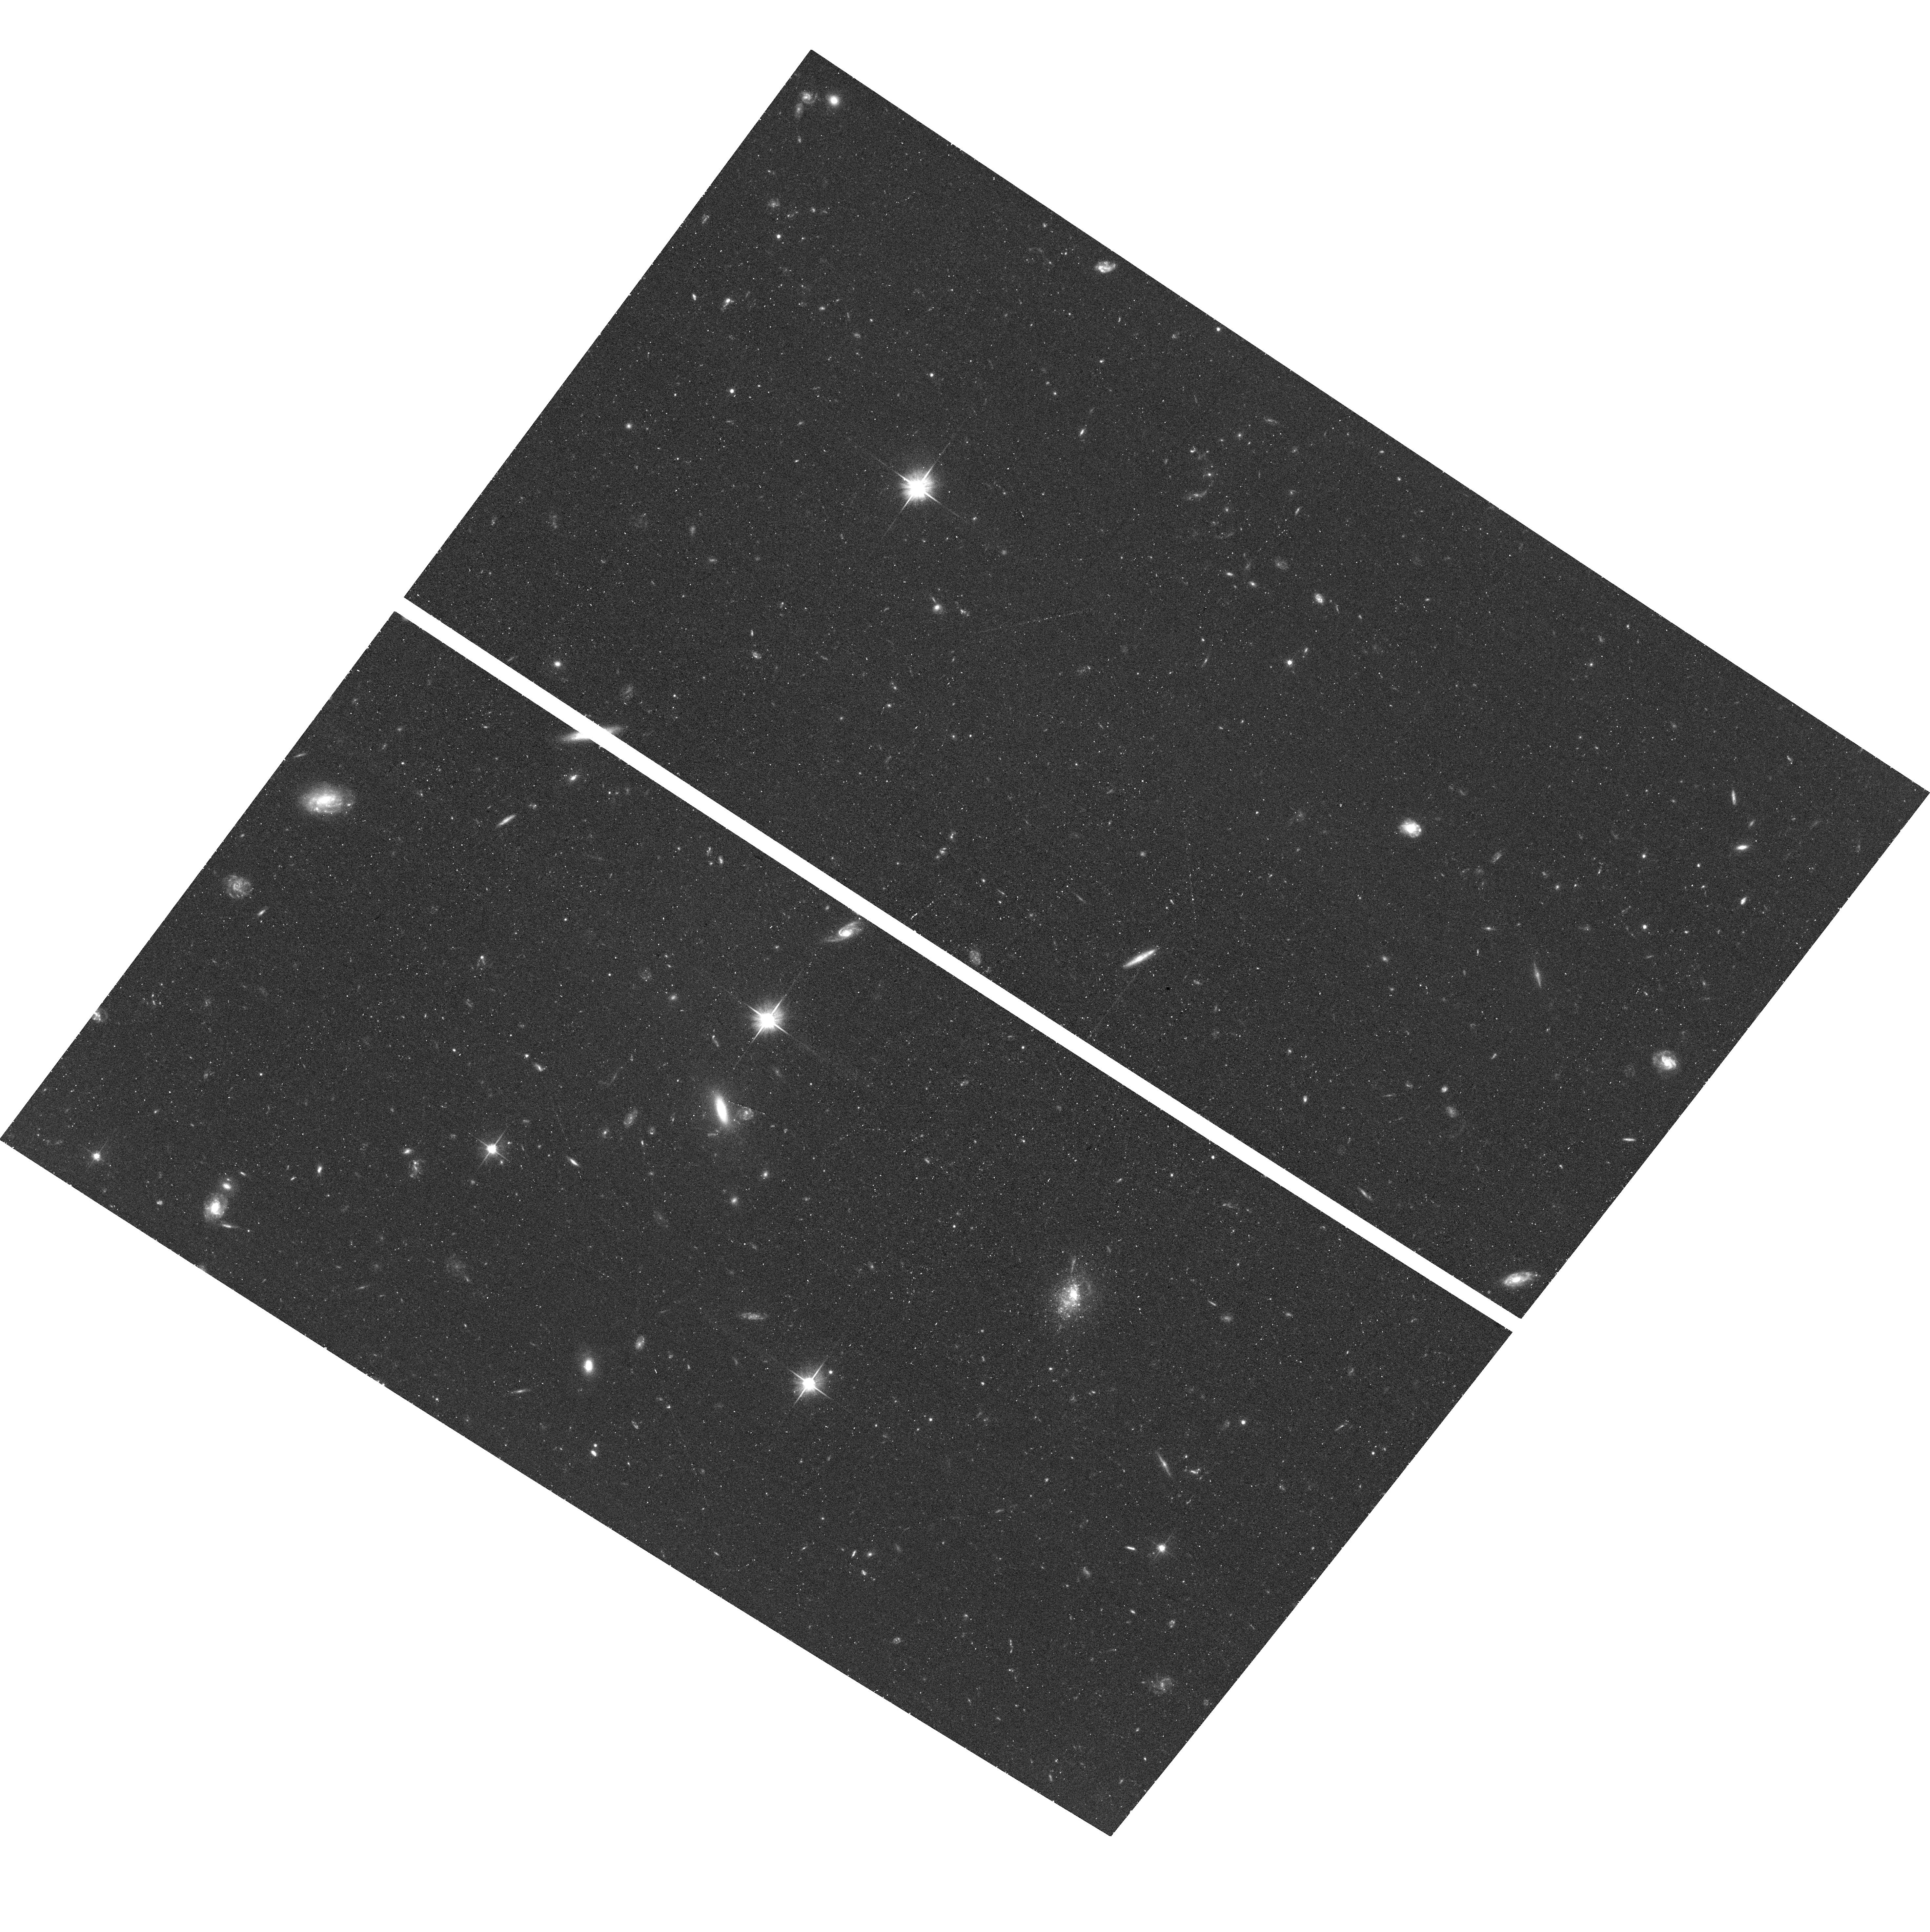
Target: J1005+3722
Instrument: ACS/WFC
Filter: F606W
Exposure: 38 min
Observation ID: hst_16048_01_acs_wfc_f606w_je8401

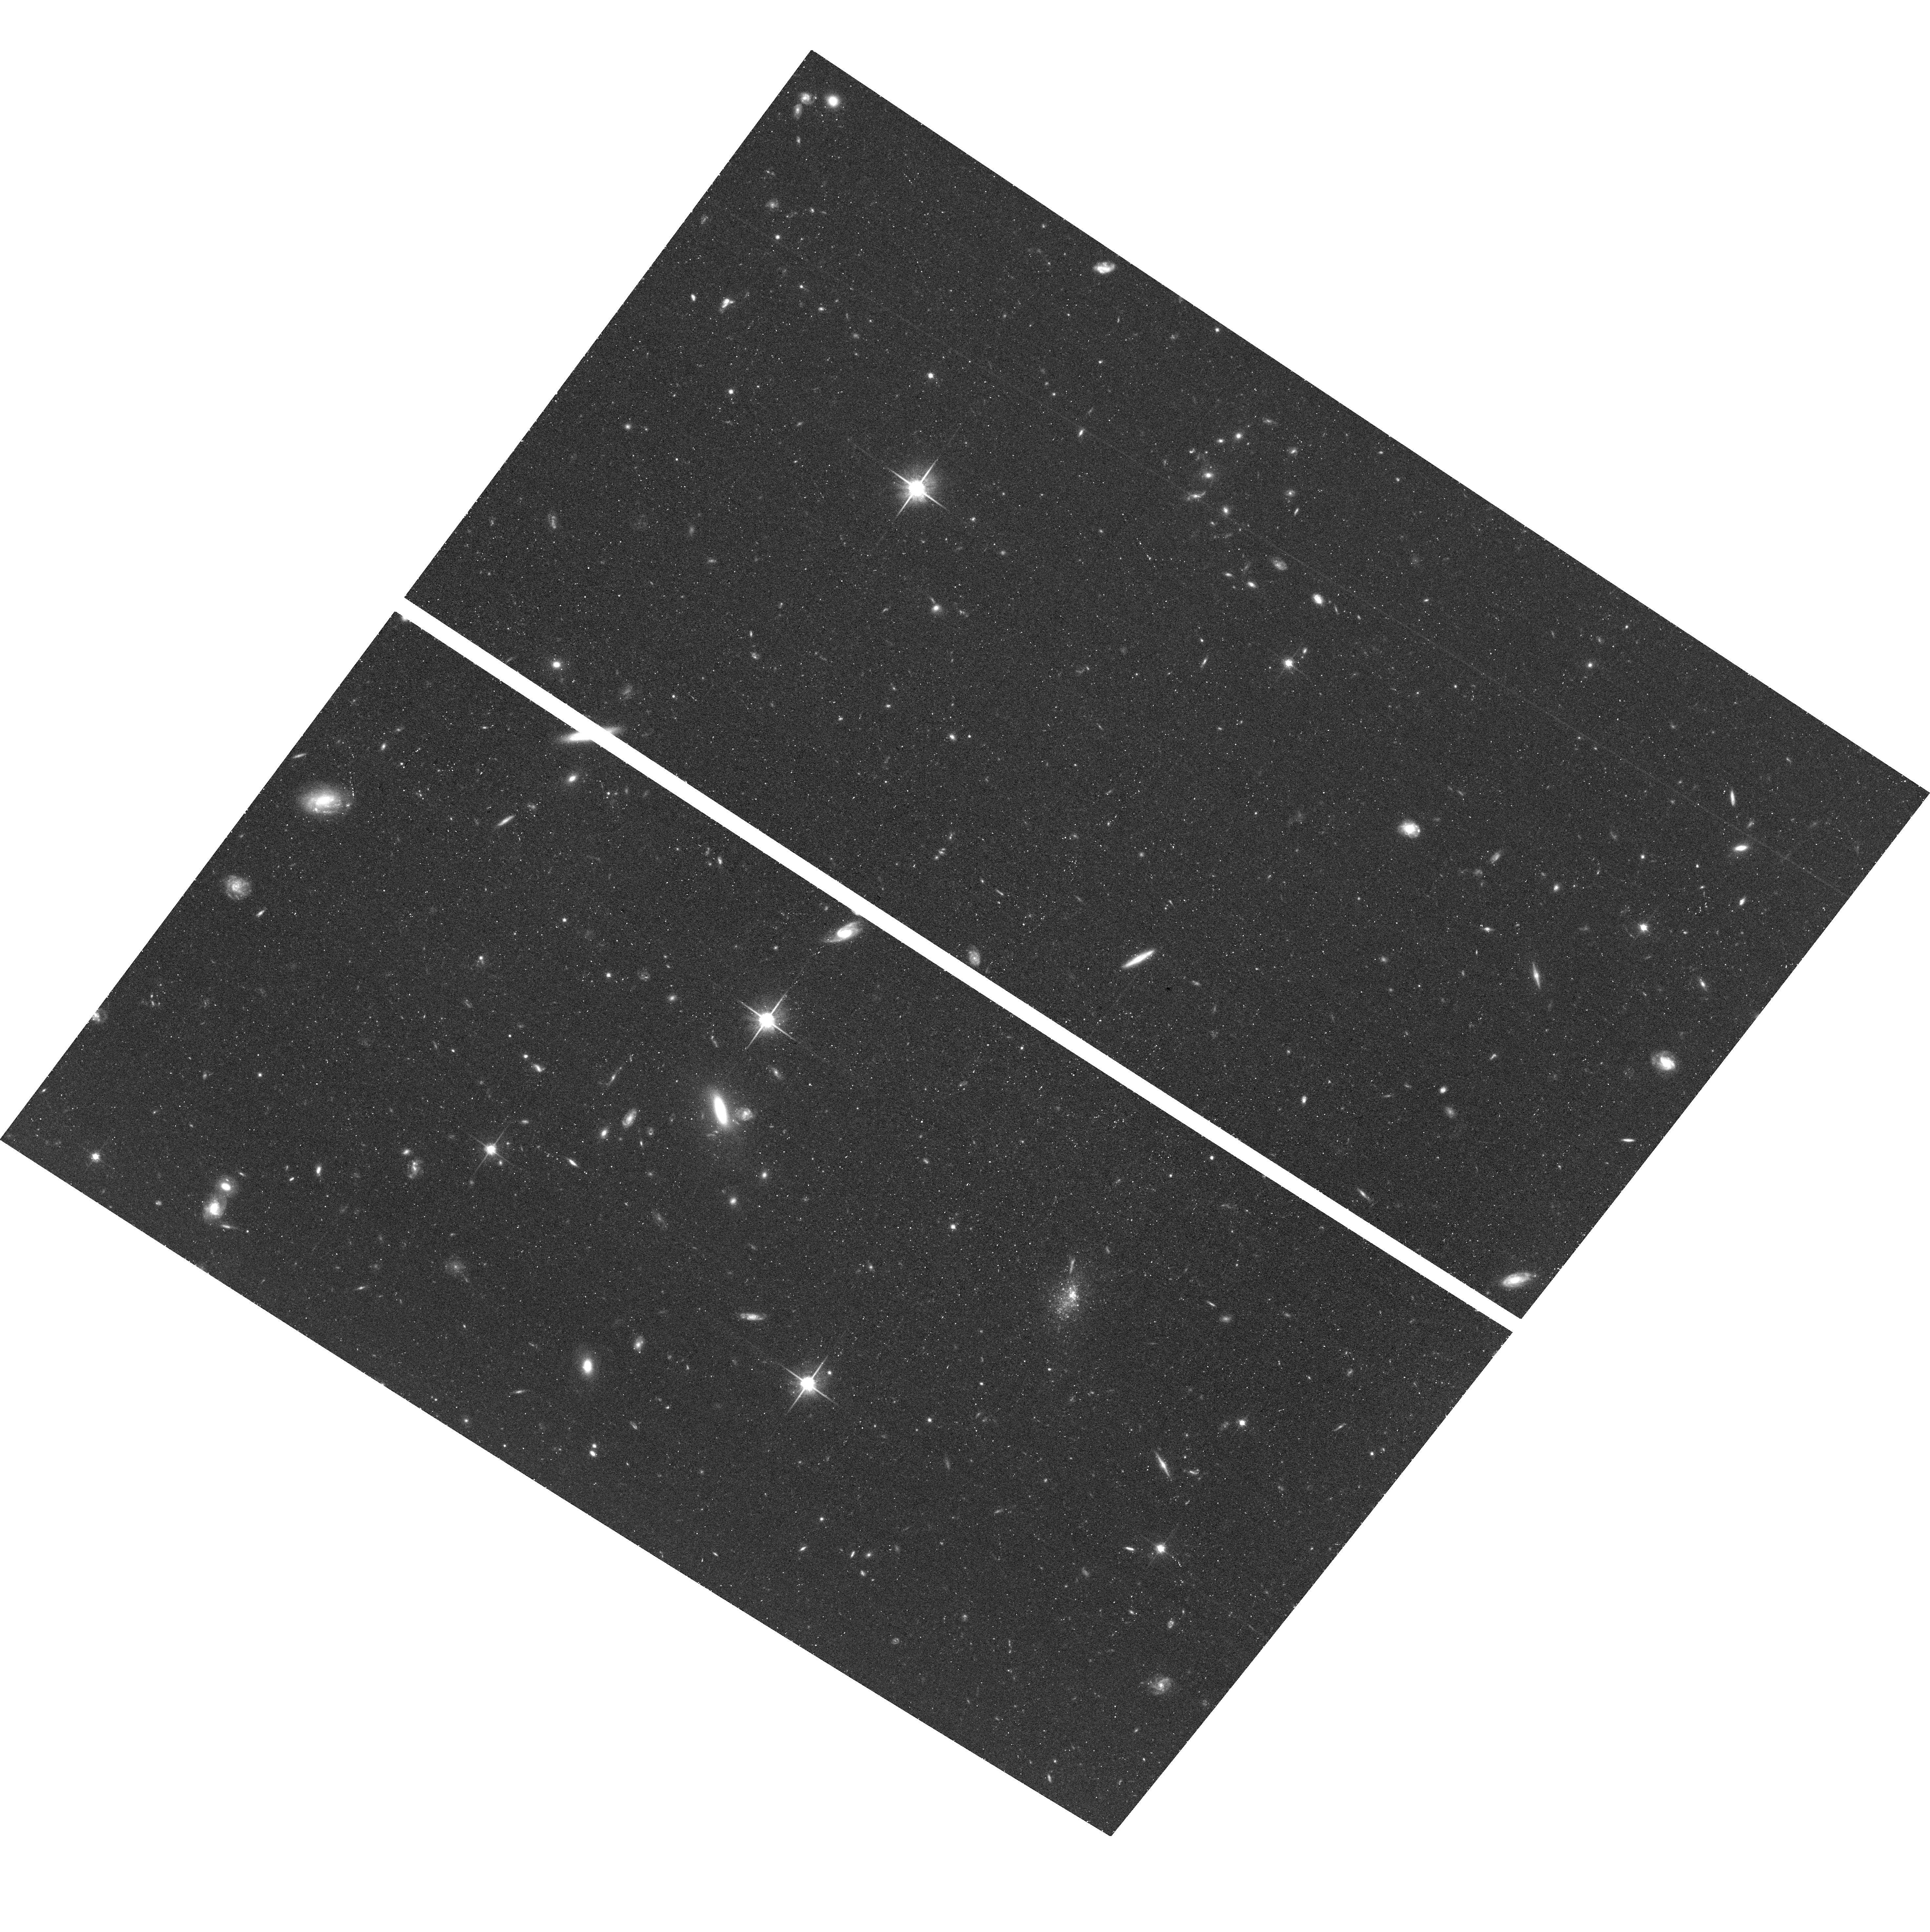
Target: J1005+3722
Instrument: ACS/WFC
Filter: F814W
Exposure: 45 min
Observation ID: hst_16048_02_acs_wfc_f814w_je8402

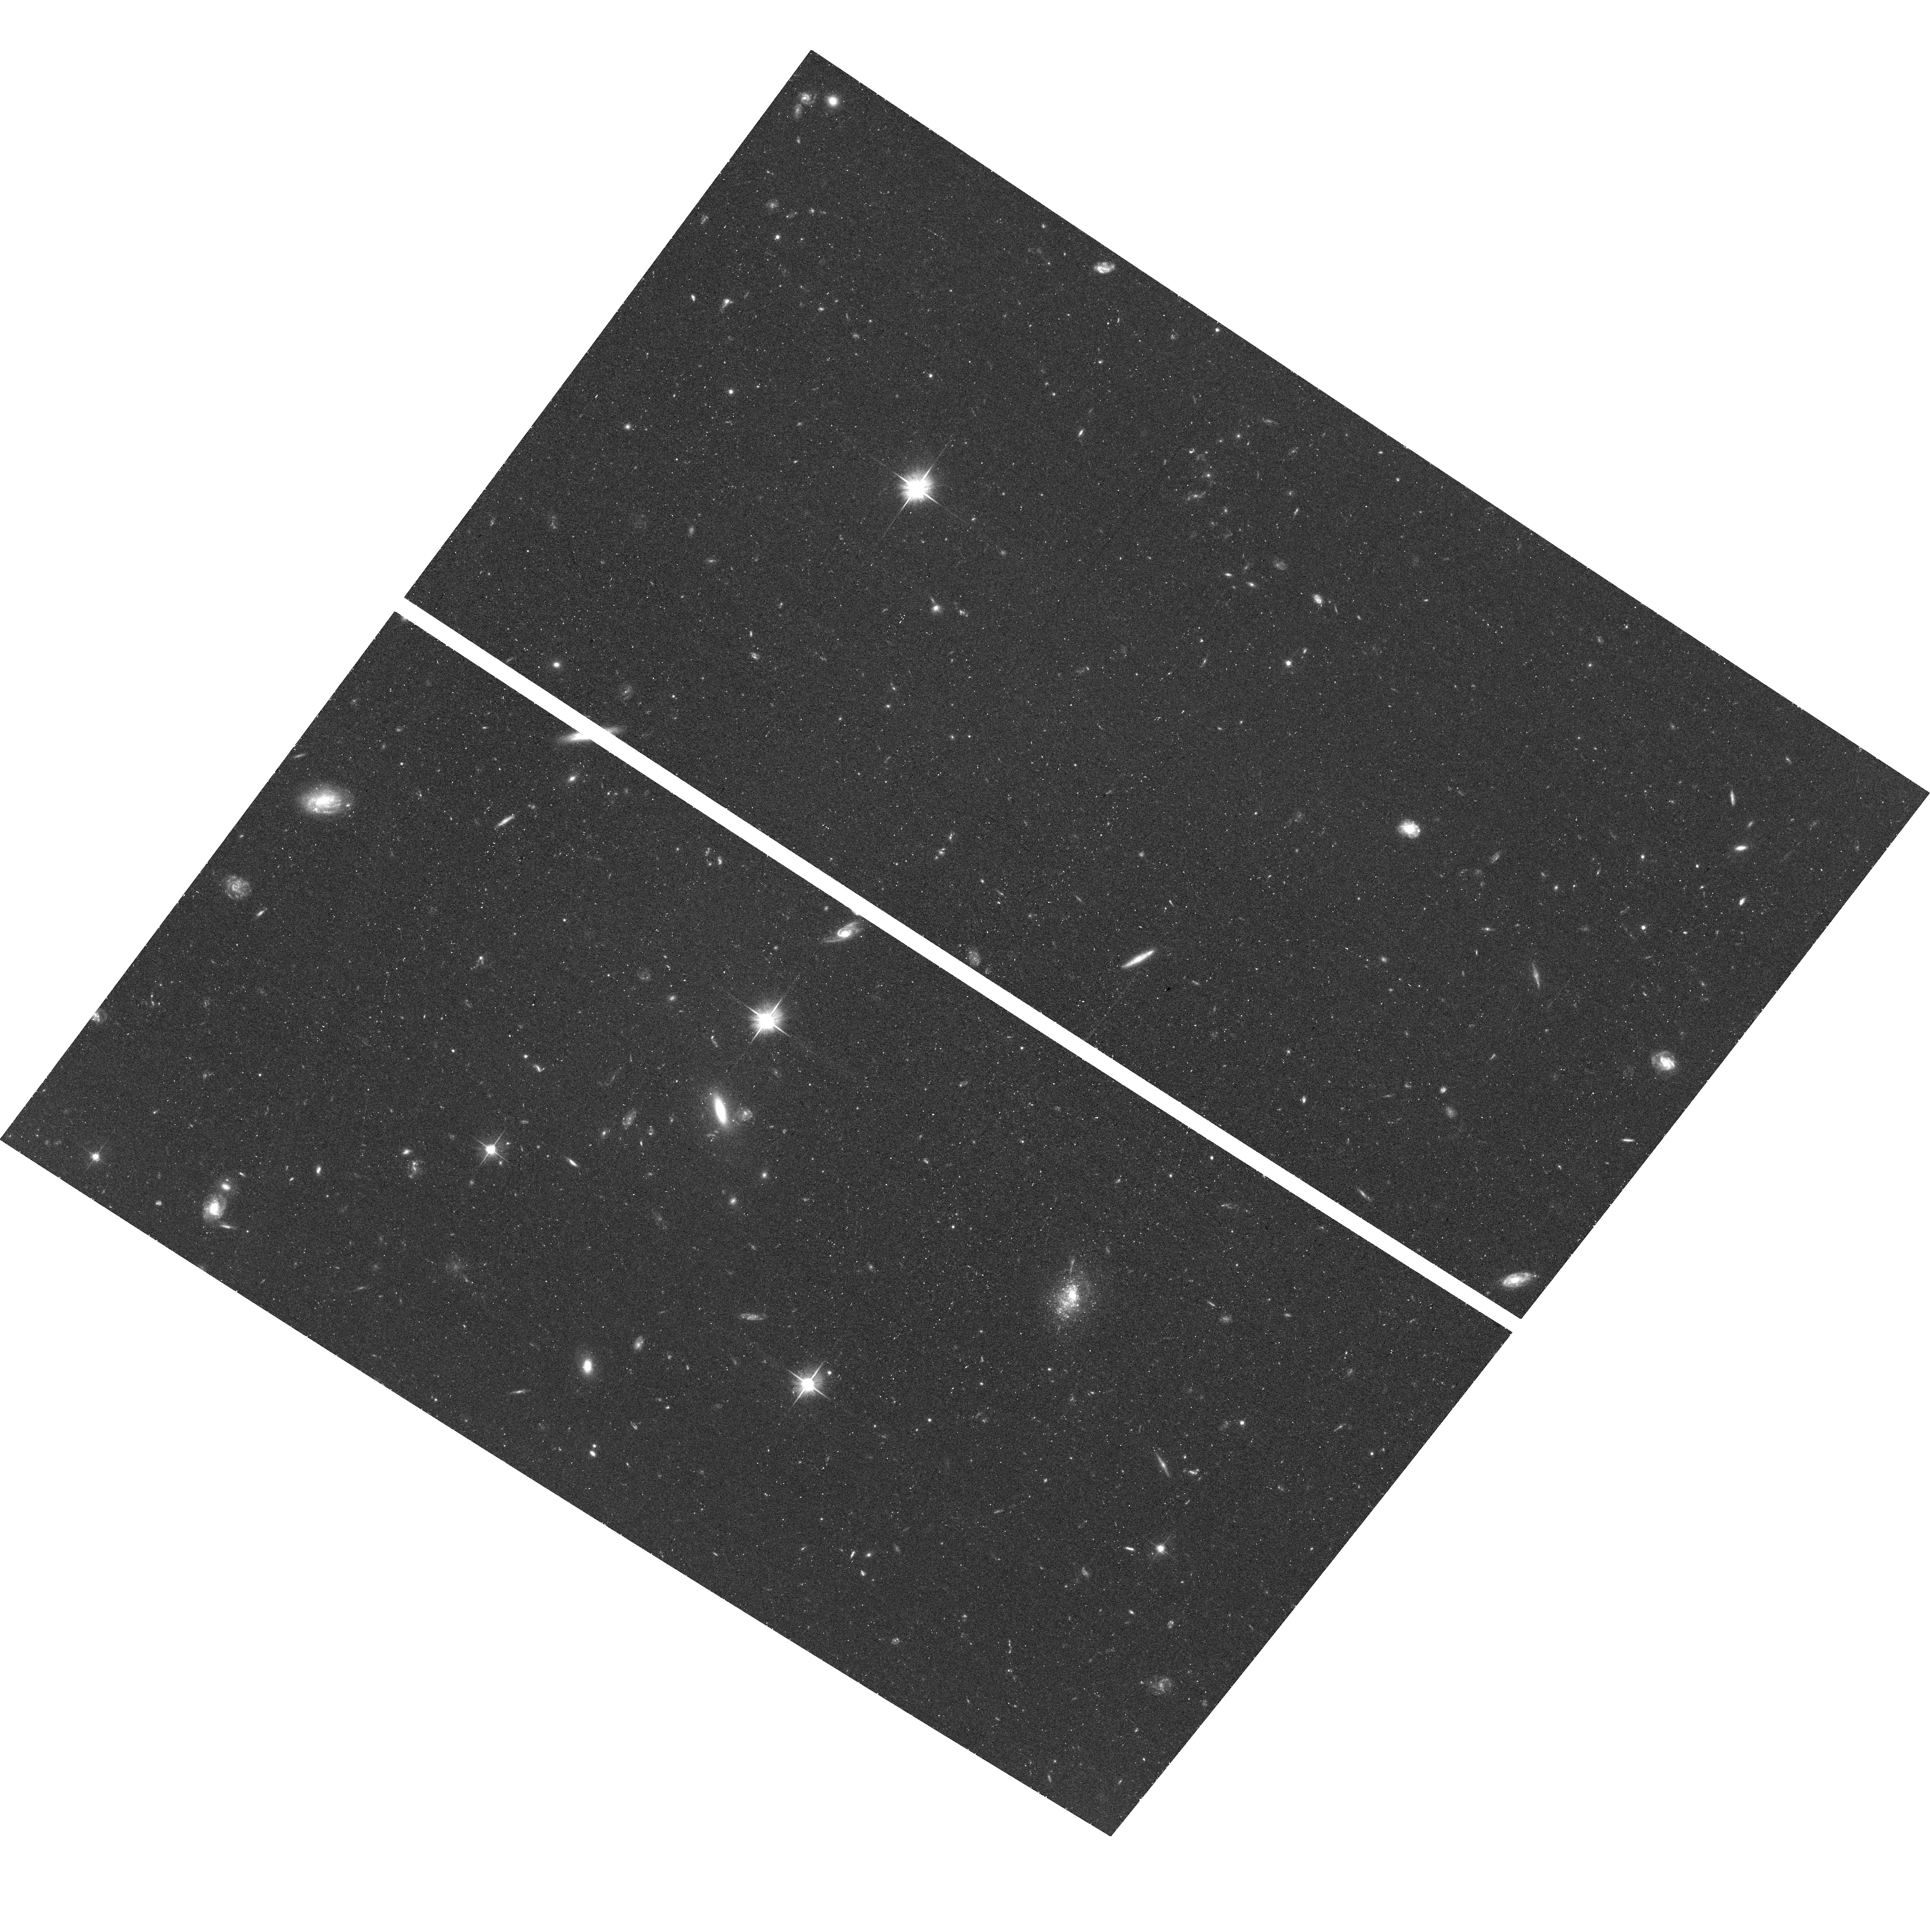
Target: J1005+3722
Instrument: ACS/WFC
Filter: F606W
Exposure: 38 min
Observation ID: hst_16048_02_acs_wfc_f606w_je8402

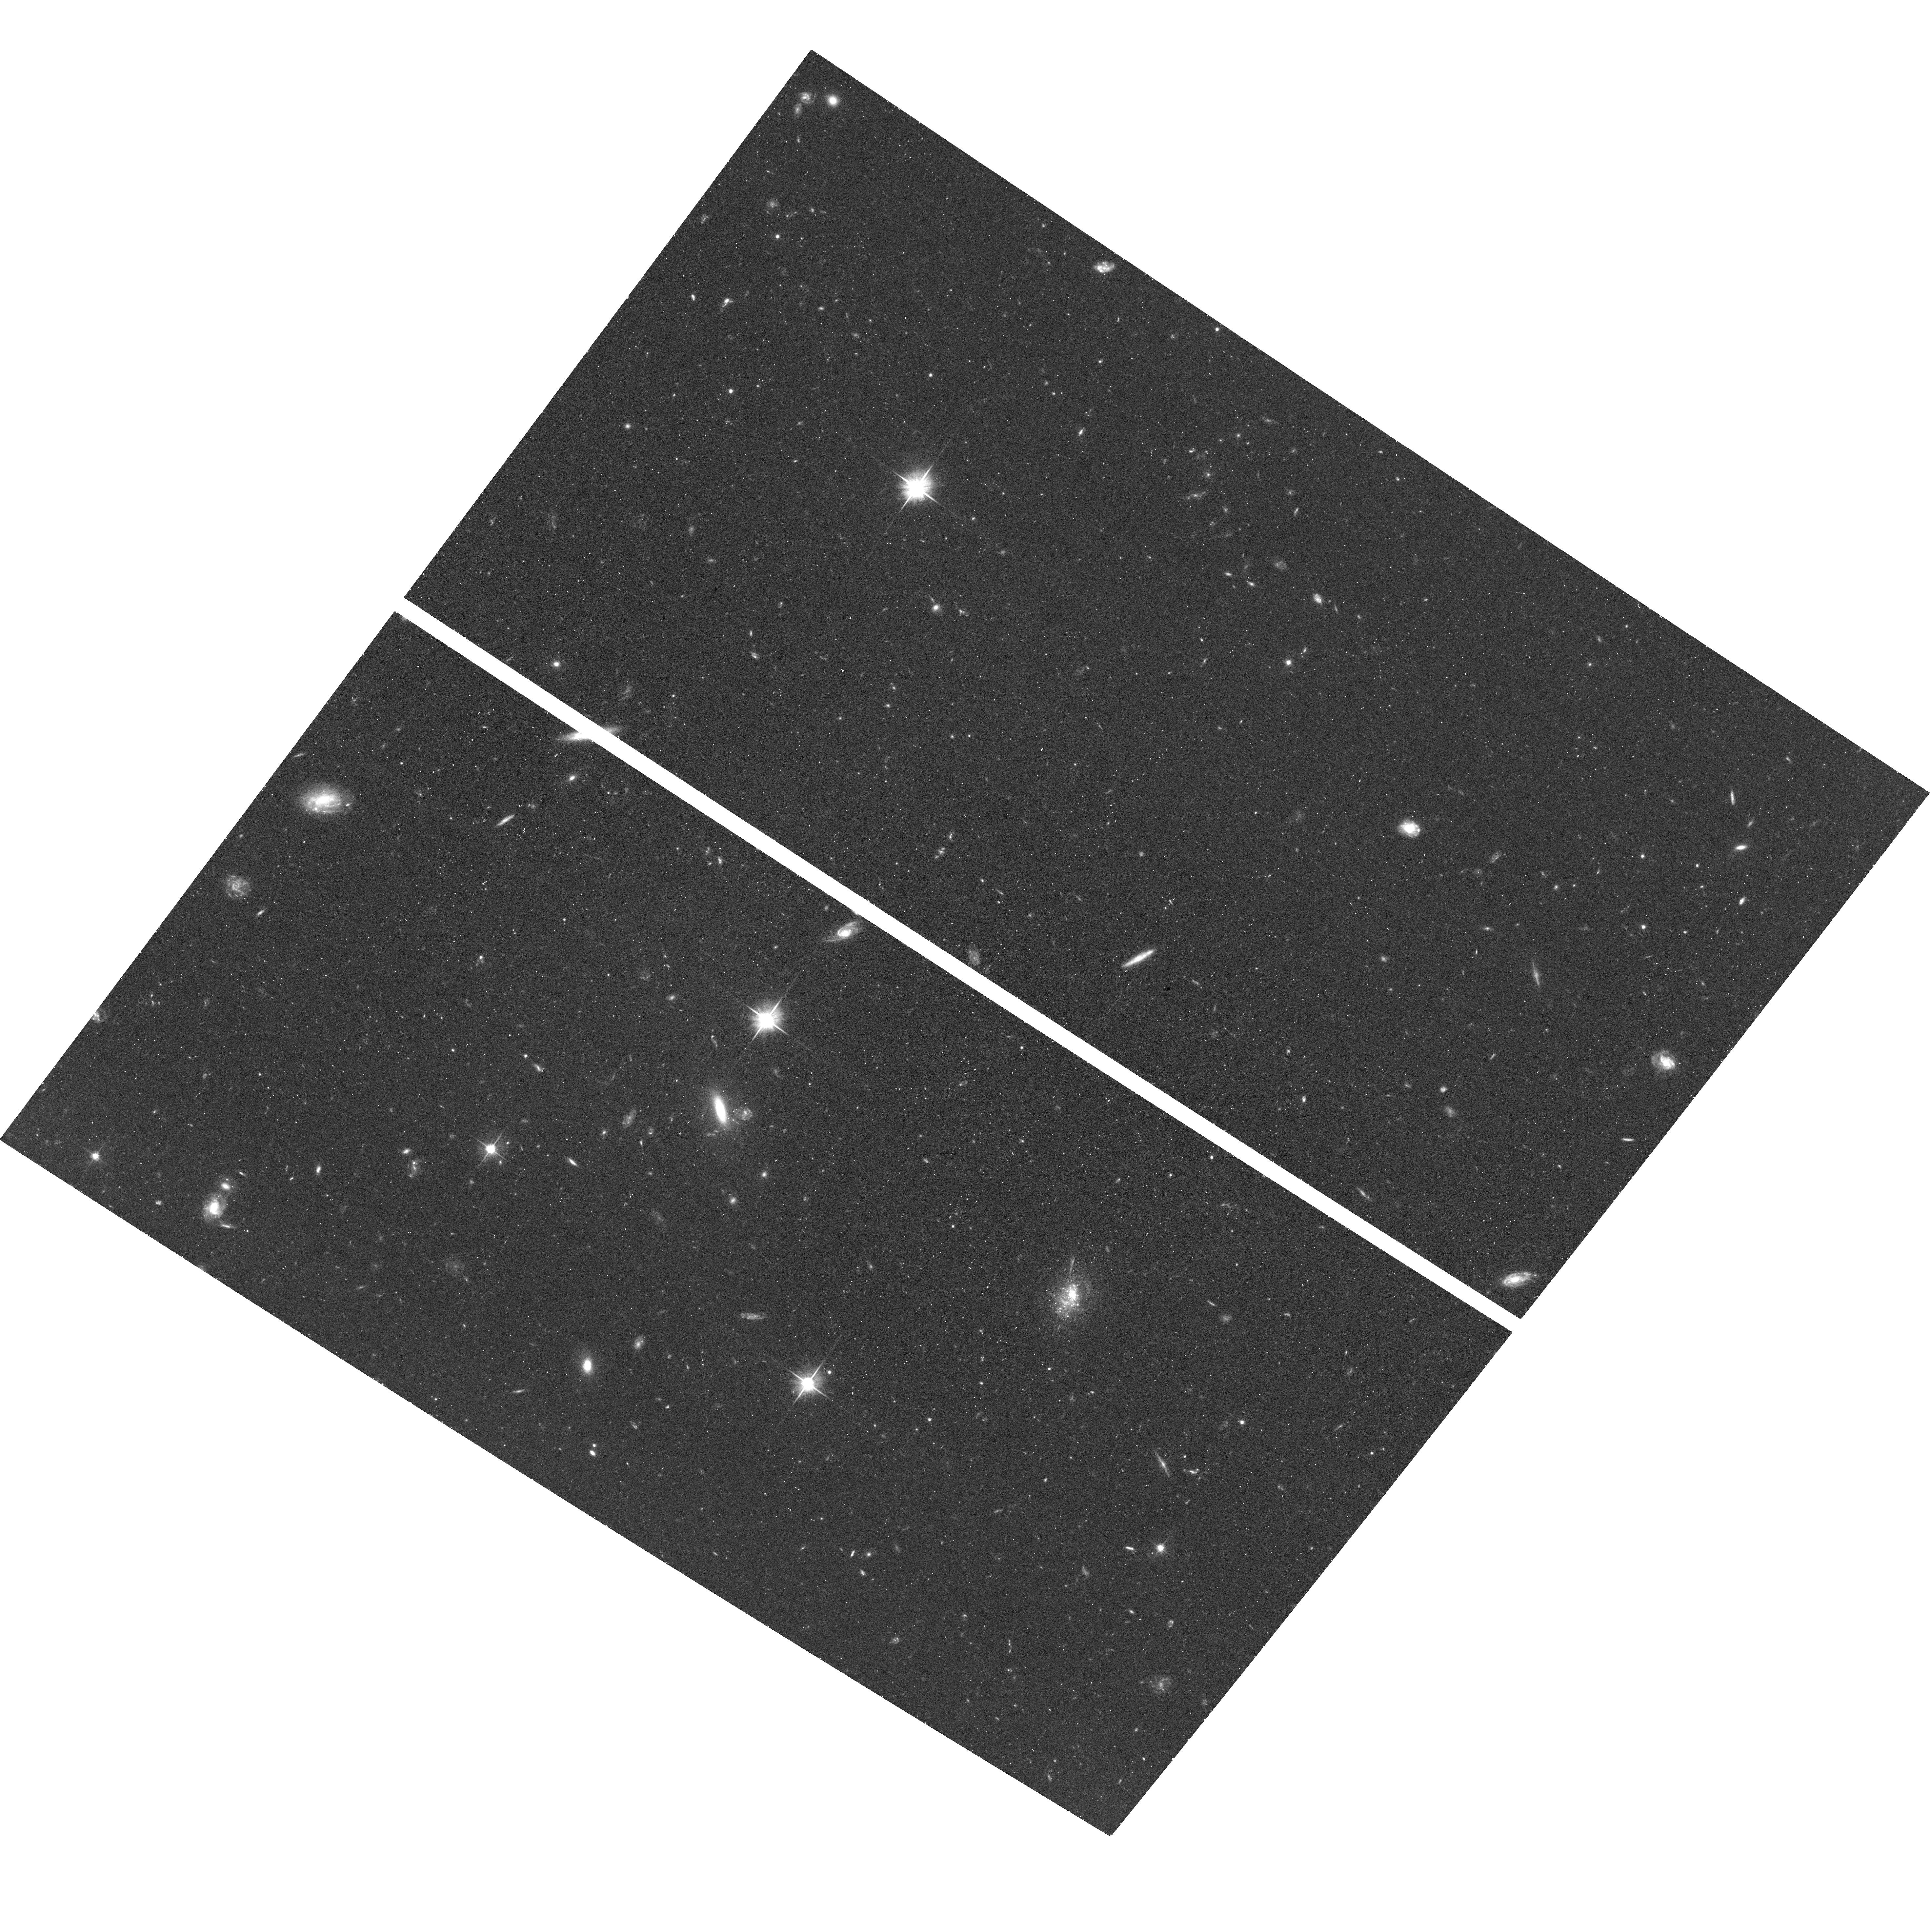
Target: J1005+3722
Instrument: ACS/WFC
Filter: F606W
Exposure: 38 min
Observation ID: hst_16048_03_acs_wfc_f606w_je8403

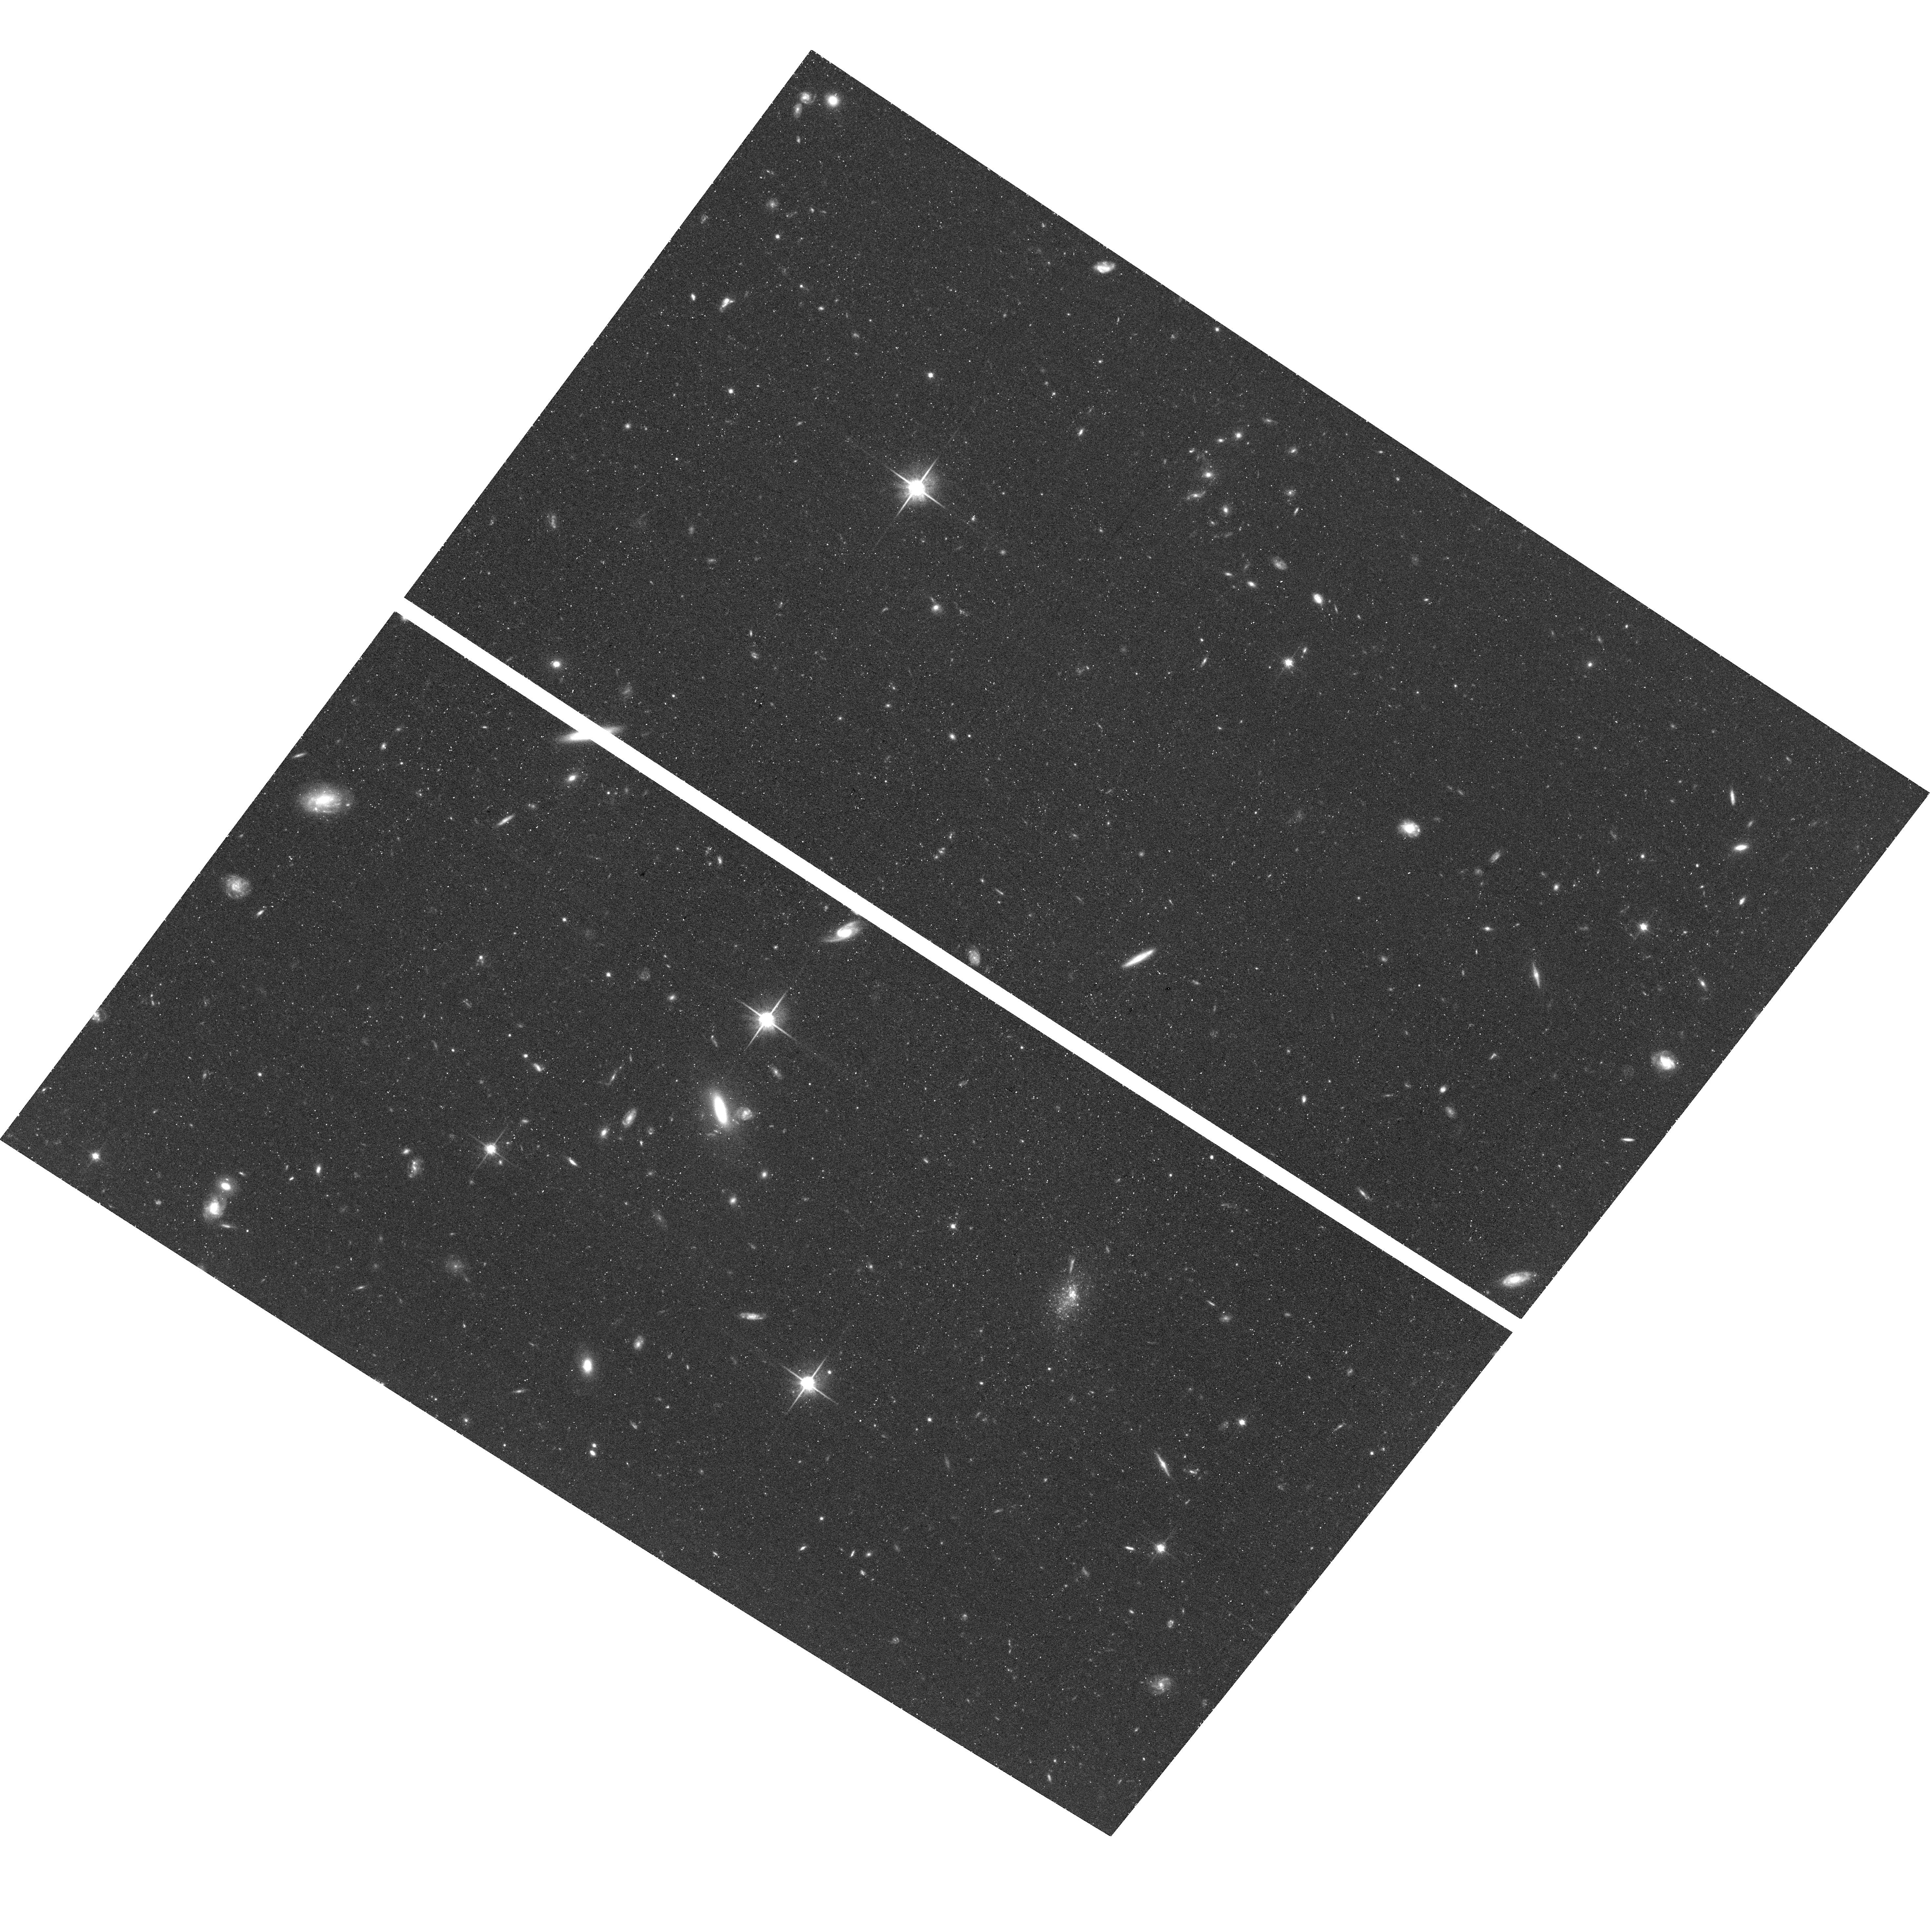
Target: J1005+3722
Instrument: ACS/WFC
Filter: F814W
Exposure: 45 min
Observation ID: hst_16048_03_acs_wfc_f814w_je8403

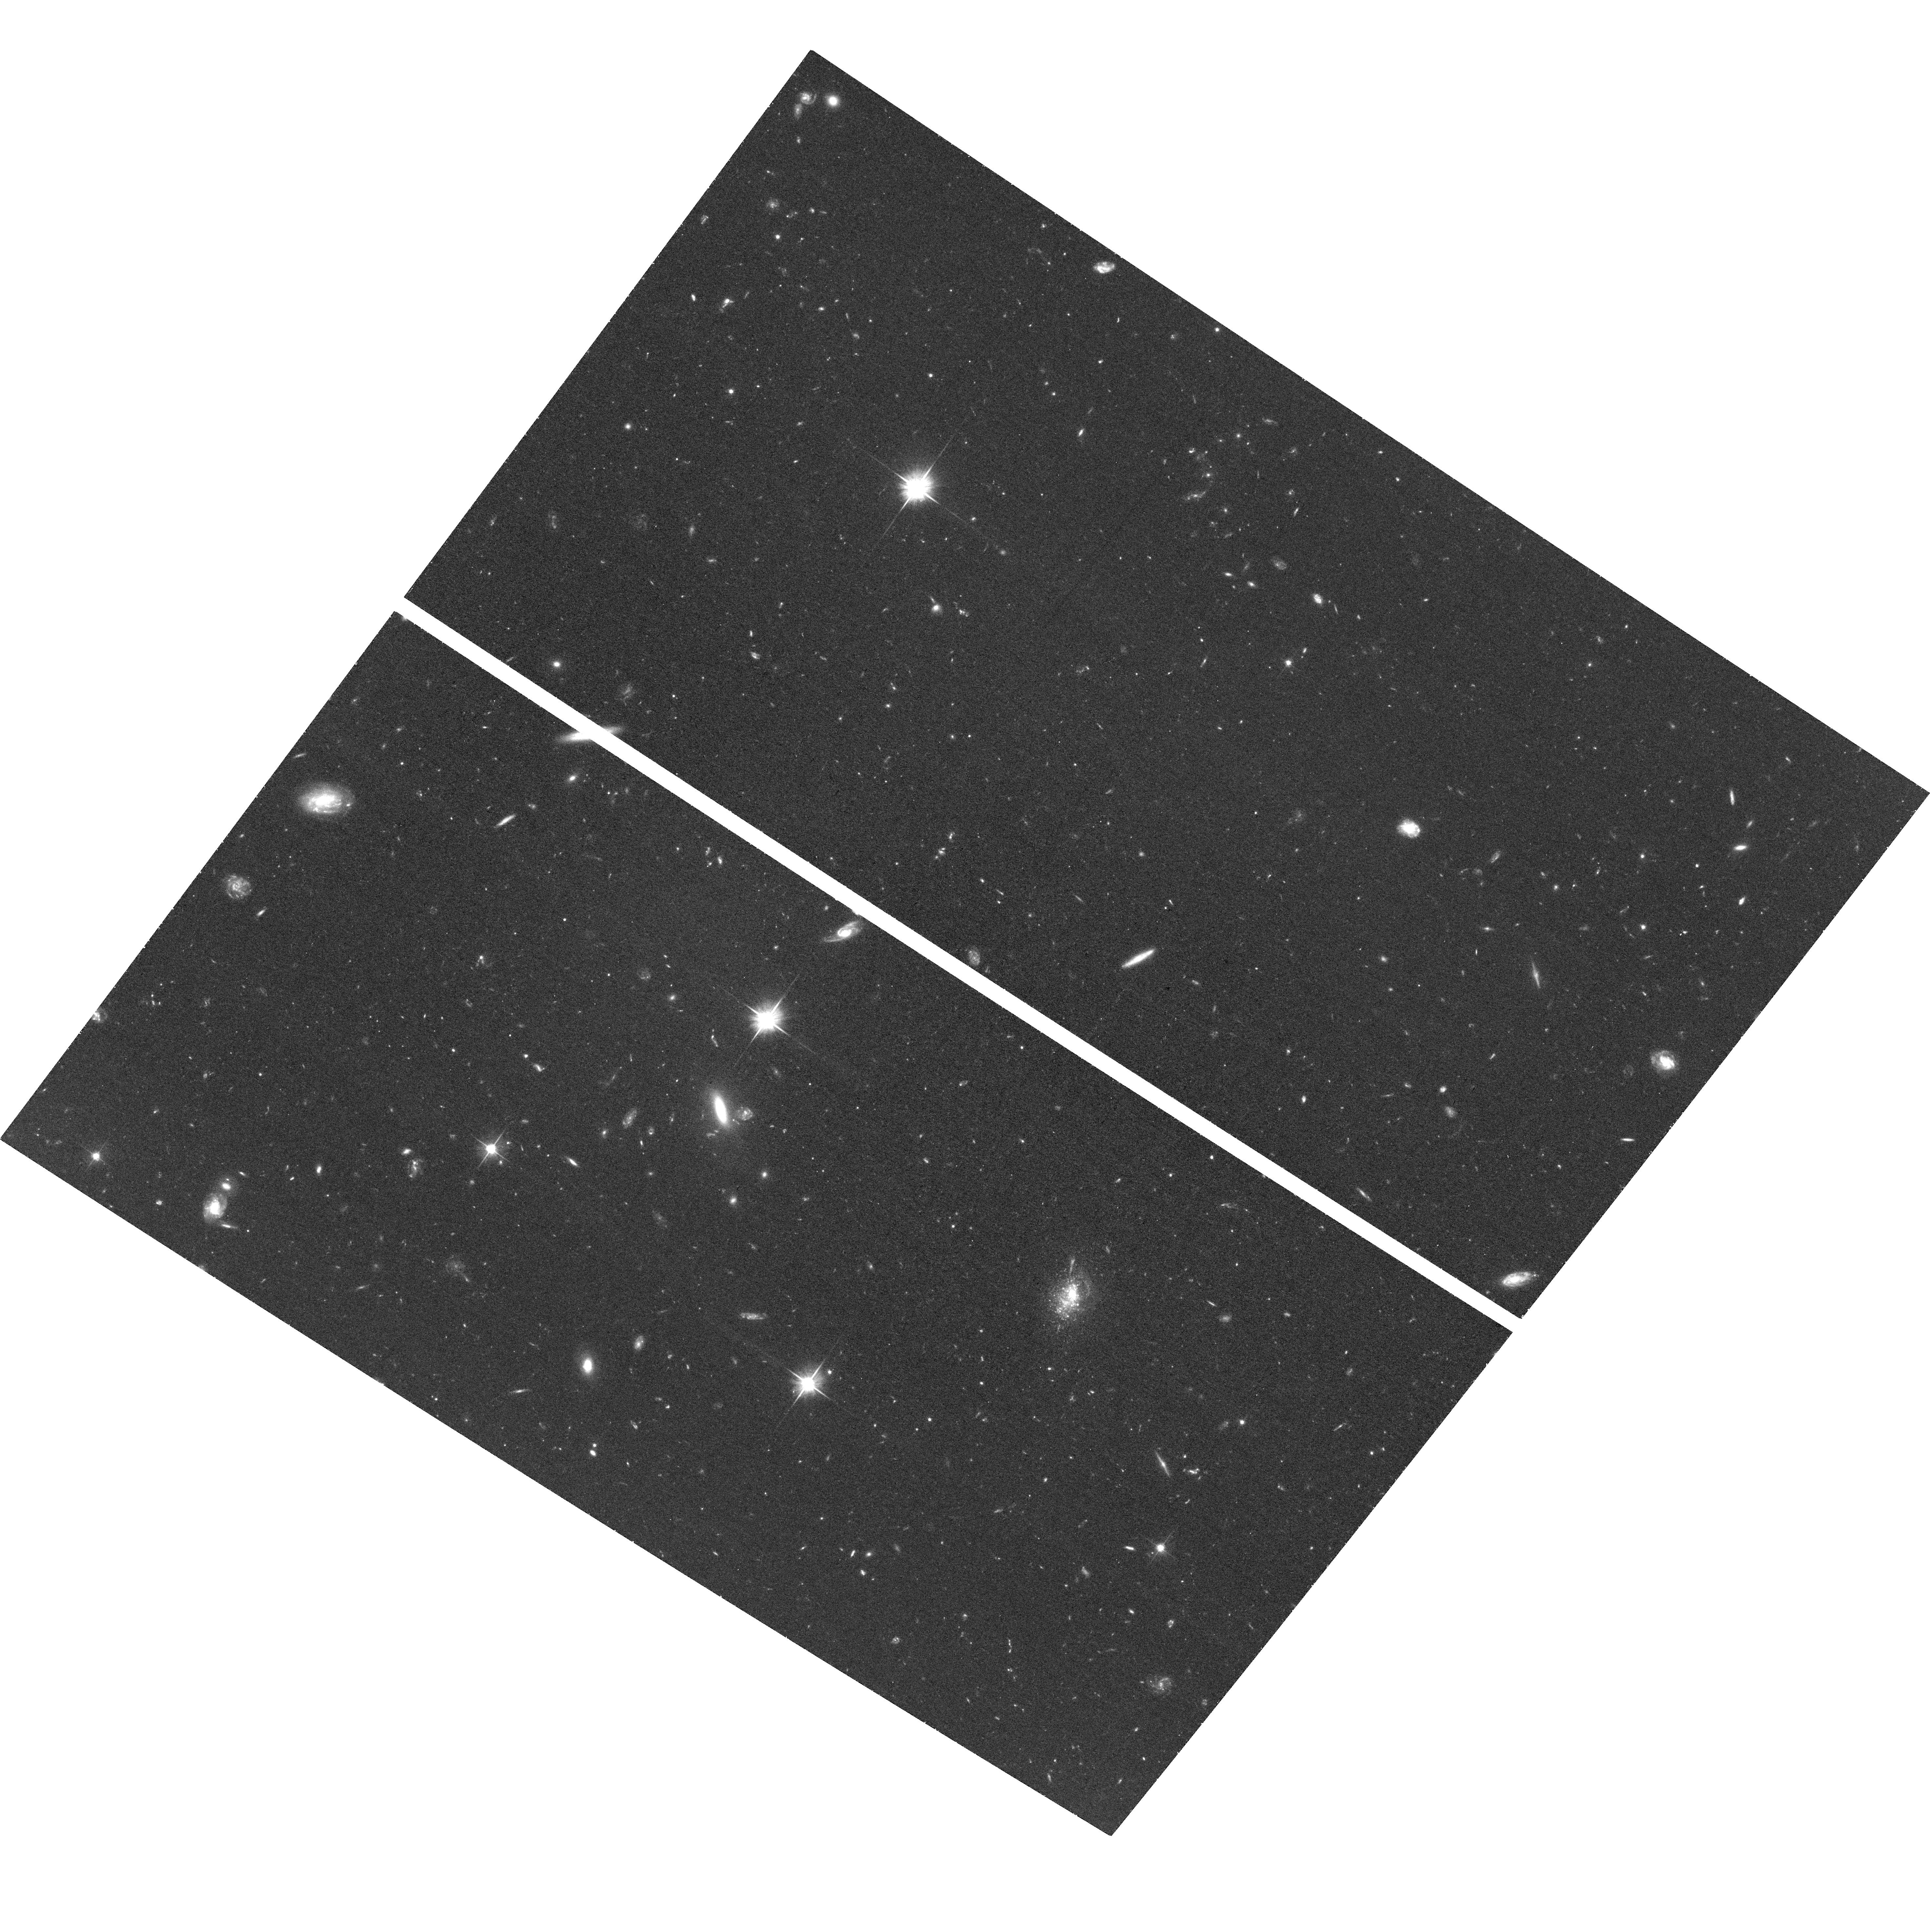
Target: J1005+3722
Instrument: ACS/WFC
Filter: F606W
Exposure: 57 min
Observation ID: hst_16048_06_acs_wfc_f606w_je8406

Extremely Metal Poor Galaxies: Understanding the Boundaries of Galaxy Evoution (PI: McQuinn, Kristen B W)

After decades of fruitless searches, we are finally starting to find star-foming galaxies with exceptionally low gas-phase oxygen abundances in the nearby universe. Such galaxies have properties at the limit of what we expect from galaxy evoution models, providing unique boundary conditions for low-mass galaxies in the present-day universe. Termed 'extremely metal-poor' or XMP galaxies, with abundances <5% solar, these galaxies nearly ubiquitously disagree with expectations of the well-established luminosity-metallicity relation (LZR) of dwarf galaxies. There are two exceptions. The first is the nearby galaxy Leo P (D=1.6 Mpc), whose low abundance is consistent with inefficient star formation and metal-loss via galactic winds. The second is the newly discovered XMP galaxy J1005+3722. Tantalizingly close at 2.7 Mpc, the galaxy has a robust, direct-method oxygen abundance of 12+log(O/H) = 7.25 and, similar to Leo P, is consistent with the LZR. We request HST ACS imaging of the stellar populations in J1005+3722 to derive the star formation and chemical enrichment history of the galaxy and determine whether (i) the galaxy has experienced constant or delayed star formation, and (ii) the low oxygen abundance is consistent with expectations from secular processes (i.e., low star formation rates and metal expulsion). J1005+3722 is in the expected abundance regime of galaxies at high-redshift that will be identified by JWST, but forever out-of-reach for detailed study. It is through the analysis possible on galaxies like J1005+3722 in the local universe, where the observations are best, that we build our foundational knowledge of metal-poor galaxies and help prepare for JWST.